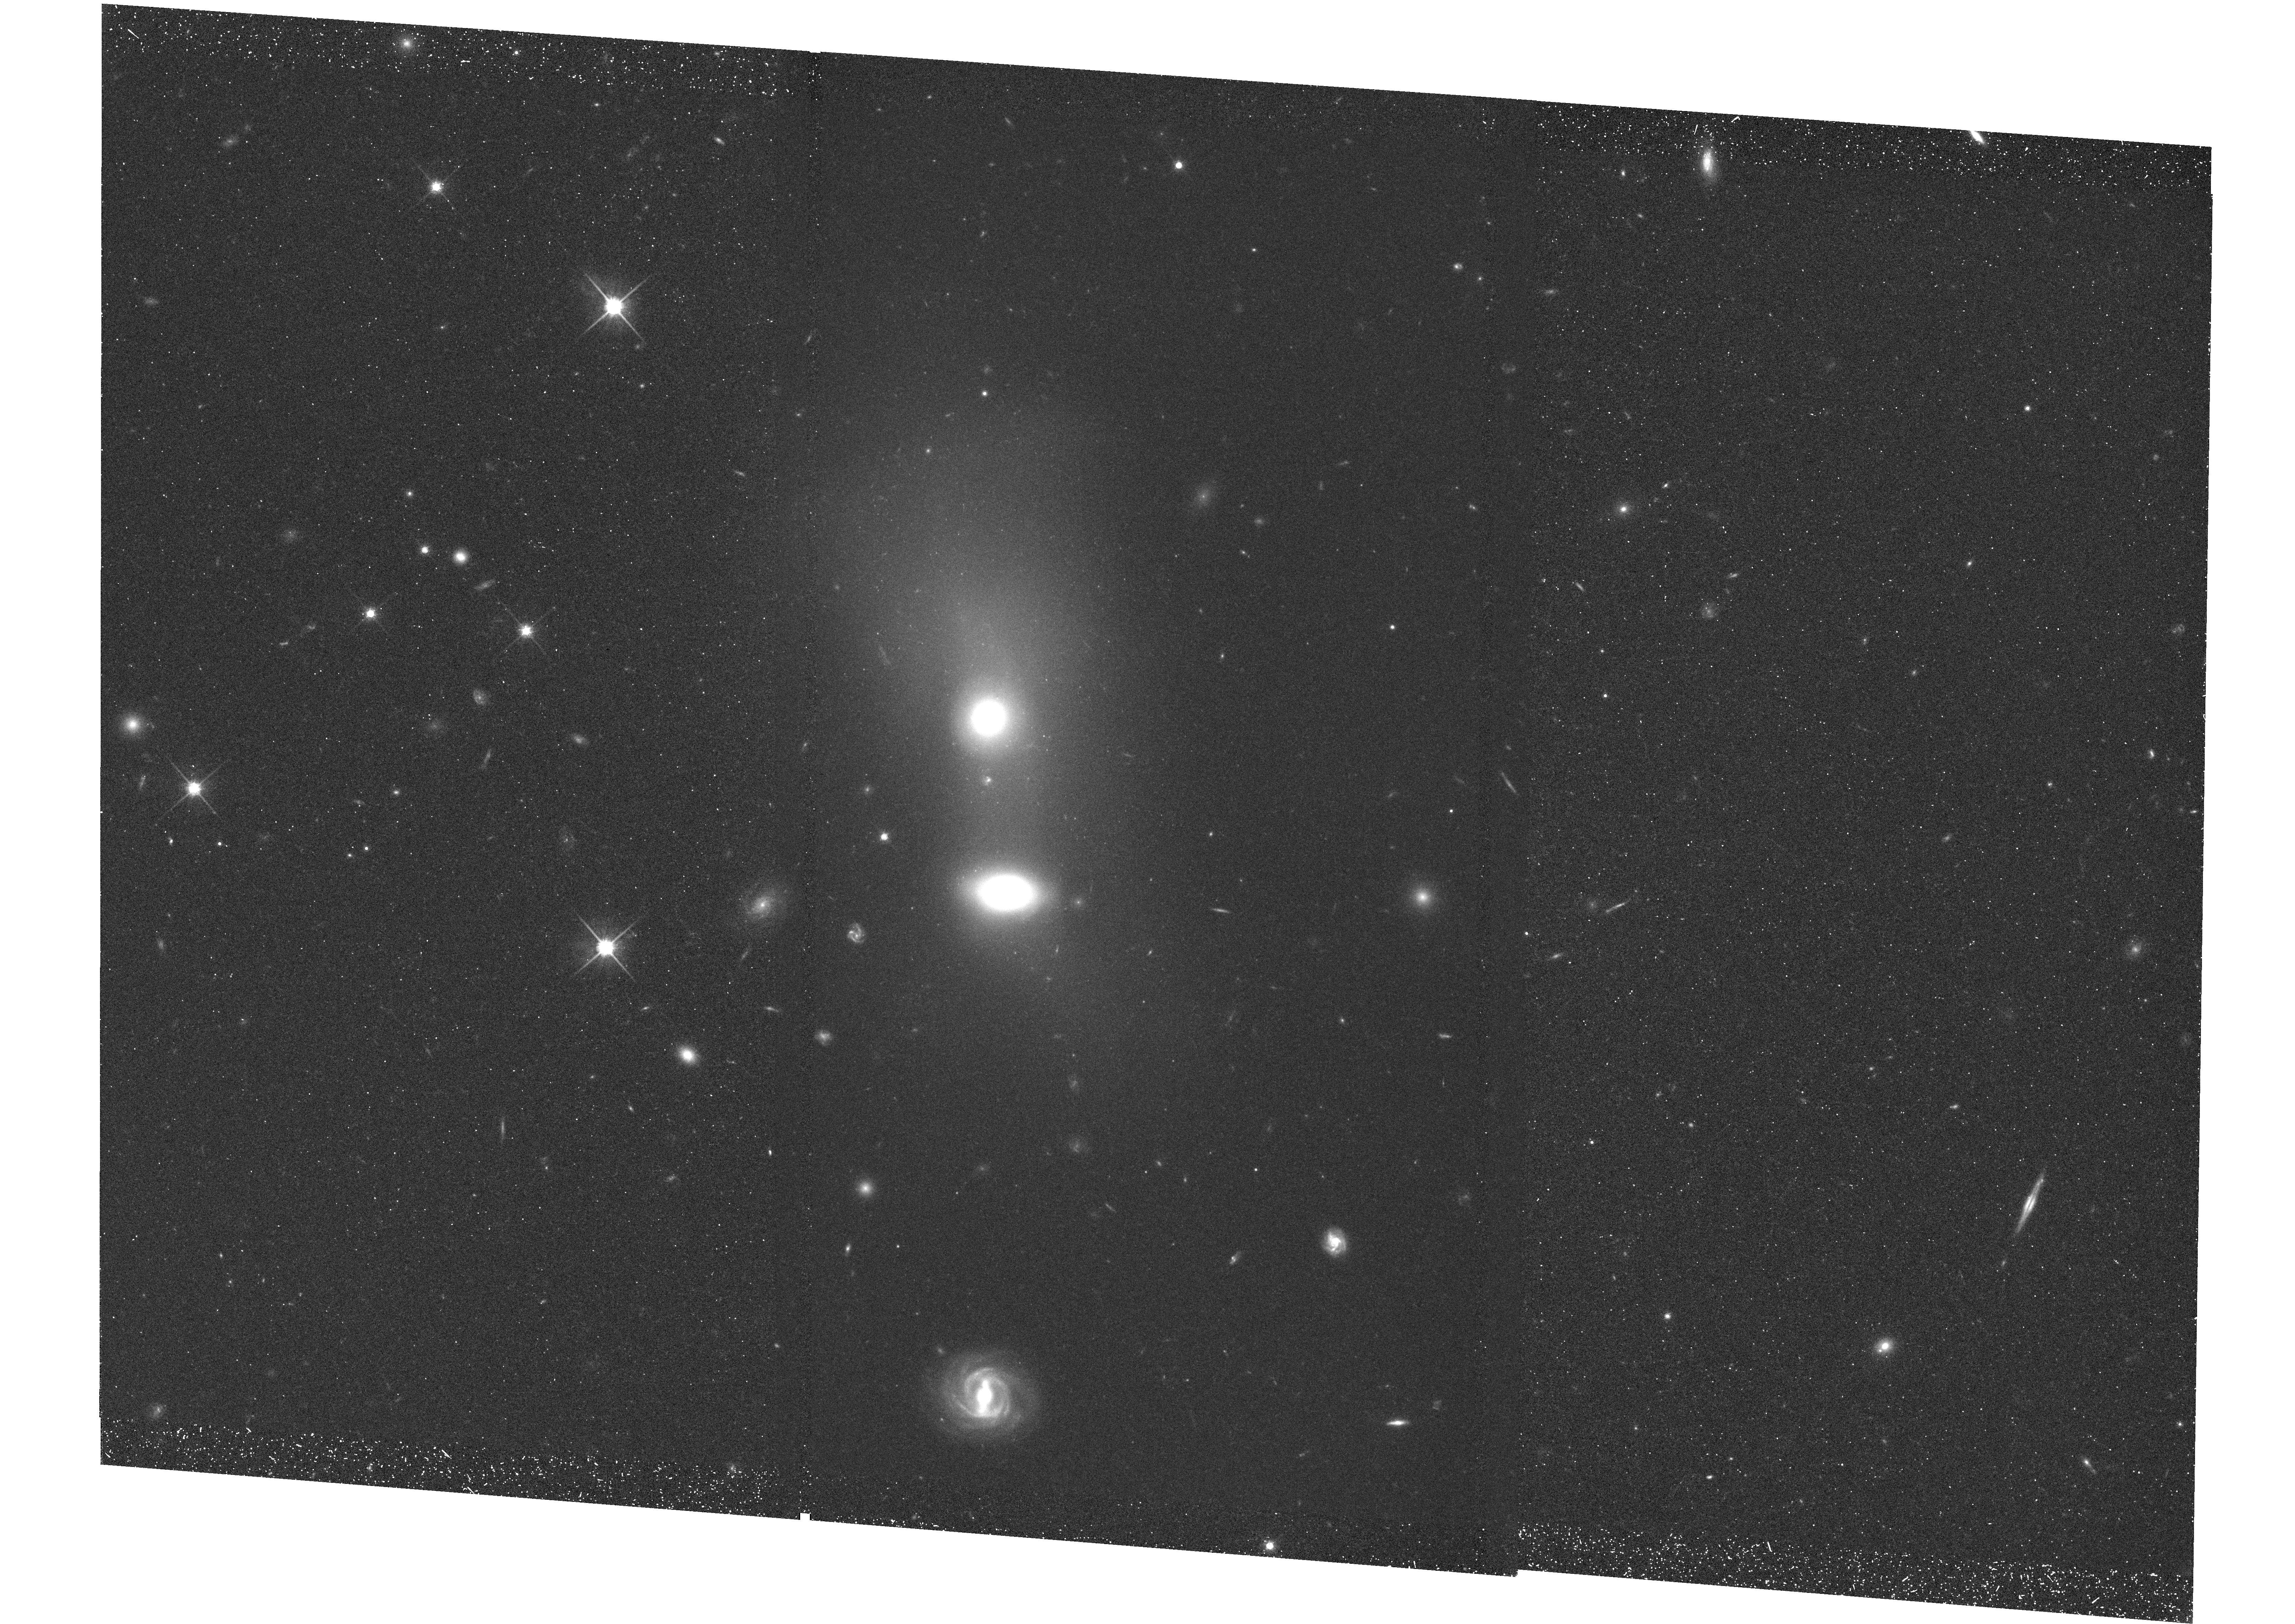
Target: MZ10451. Instrument: WFC3/UVIS. Filter: F814W. Exposure: 42 min. Observation ID: hst_11841_02_wfc3_uvis_f814w_ib9202

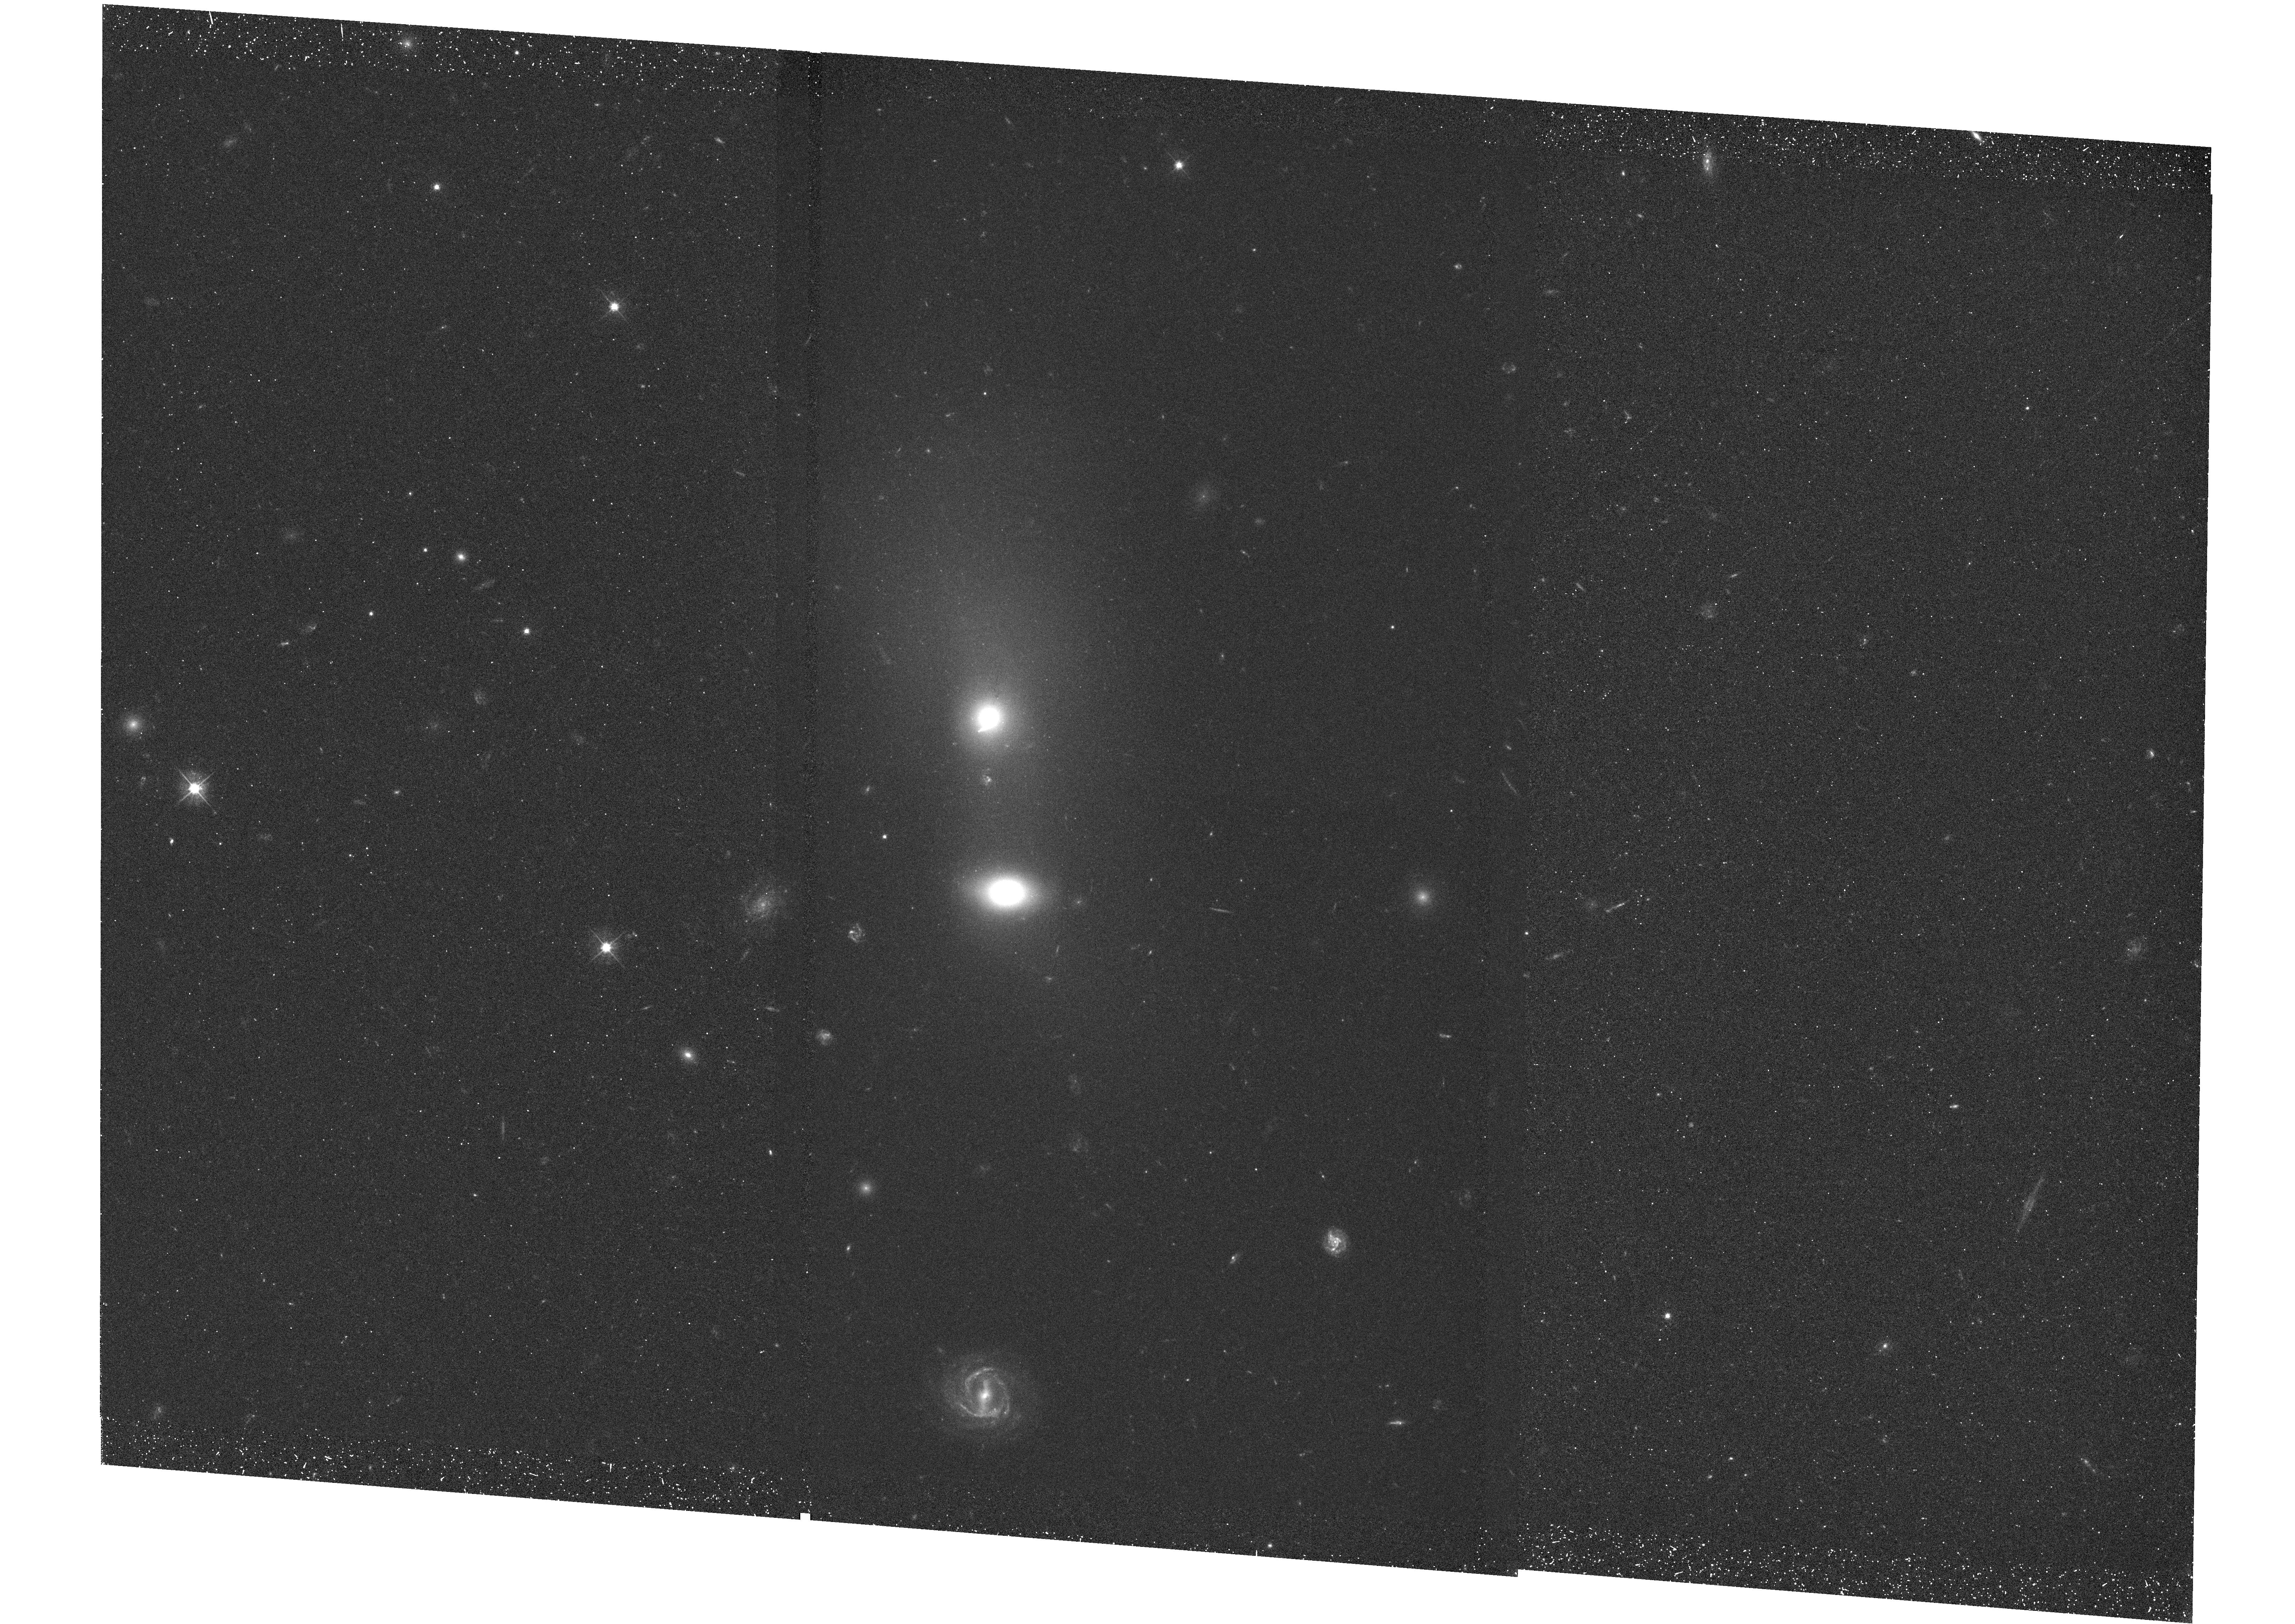
Target: MZ10451. Instrument: WFC3/UVIS. Filter: F475W. Exposure: 42 min. Observation ID: hst_11841_01_wfc3_uvis_f475w_ib9201

The Formation of Brightest Cluster Galaxies (PI: Mulchaey, John S.)

We propose Chandra and HST observations of a unique low redshift cluster in which the Brightest Cluster Galaxy (BCG) is in the process of forming. The Chandra observations will be used to study the impact of BCG formation on the properties of the intracluster medium. We will test whether galaxy merging can destroy cool cores and disrupt hot gas halos. We will also explore the role of intracluster stars in enriching the intracluster medium. The HST observations will be used to search for extended tidal features and young star clusters and to estimate the final stellar mass of the BCG. The low redshift of our target allows a more detailed study of BCG formation than is possible with higher redshift systems.